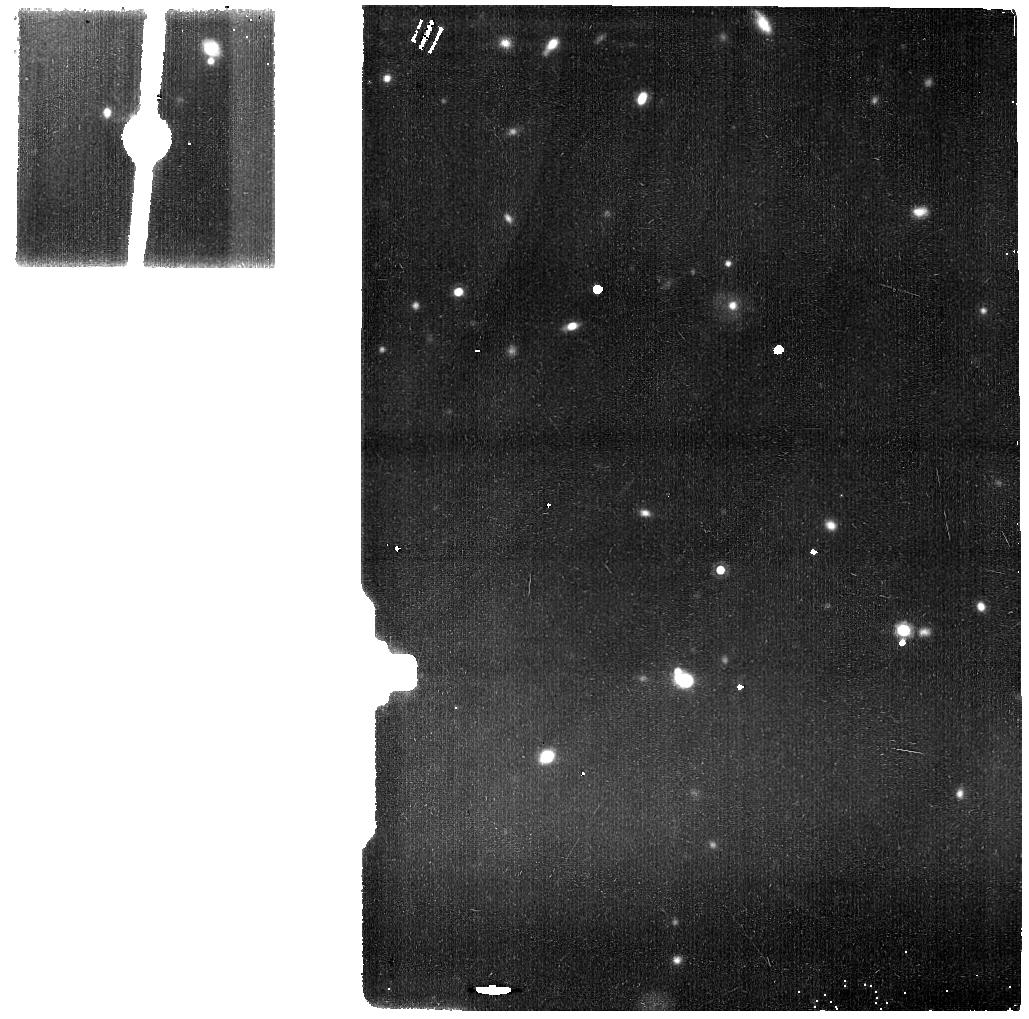
Target: MIRI-SLEW-TO-HOT-TARGET-NORTH. Instrument: MIRI. Filter: F1500W. Exposure: 35 min. Observation ID: jw01521-o002_t002_miri_f1500w

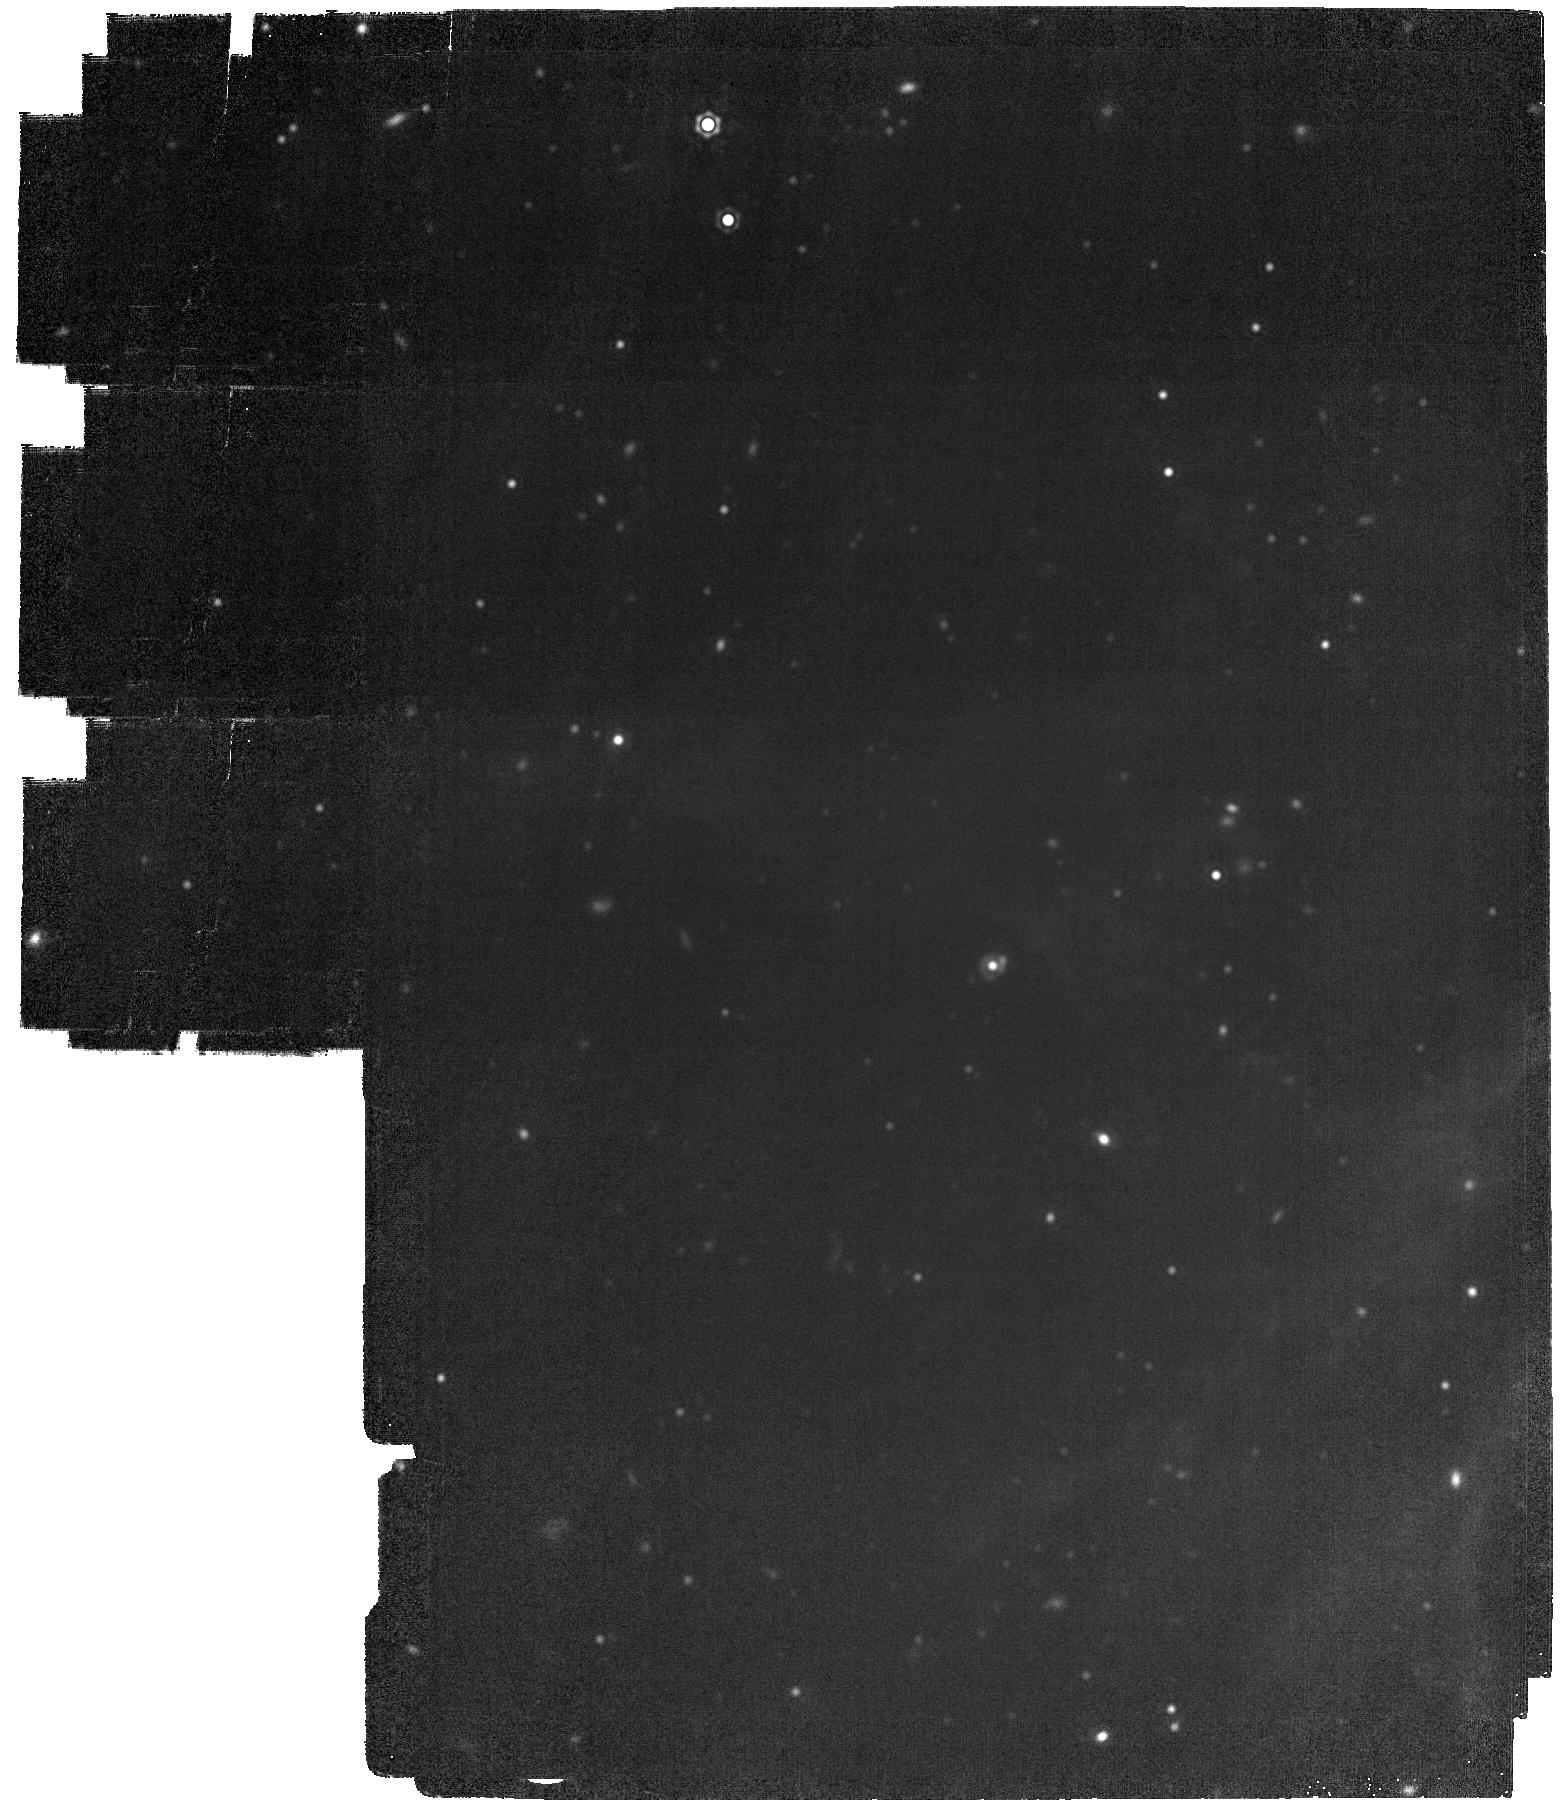
Target: LMC-MIRI-A-IMG. Instrument: MIRI. Filter: F2100W. Exposure: 28 min. Observation ID: jw01521-o001_t001_miri_f2100w

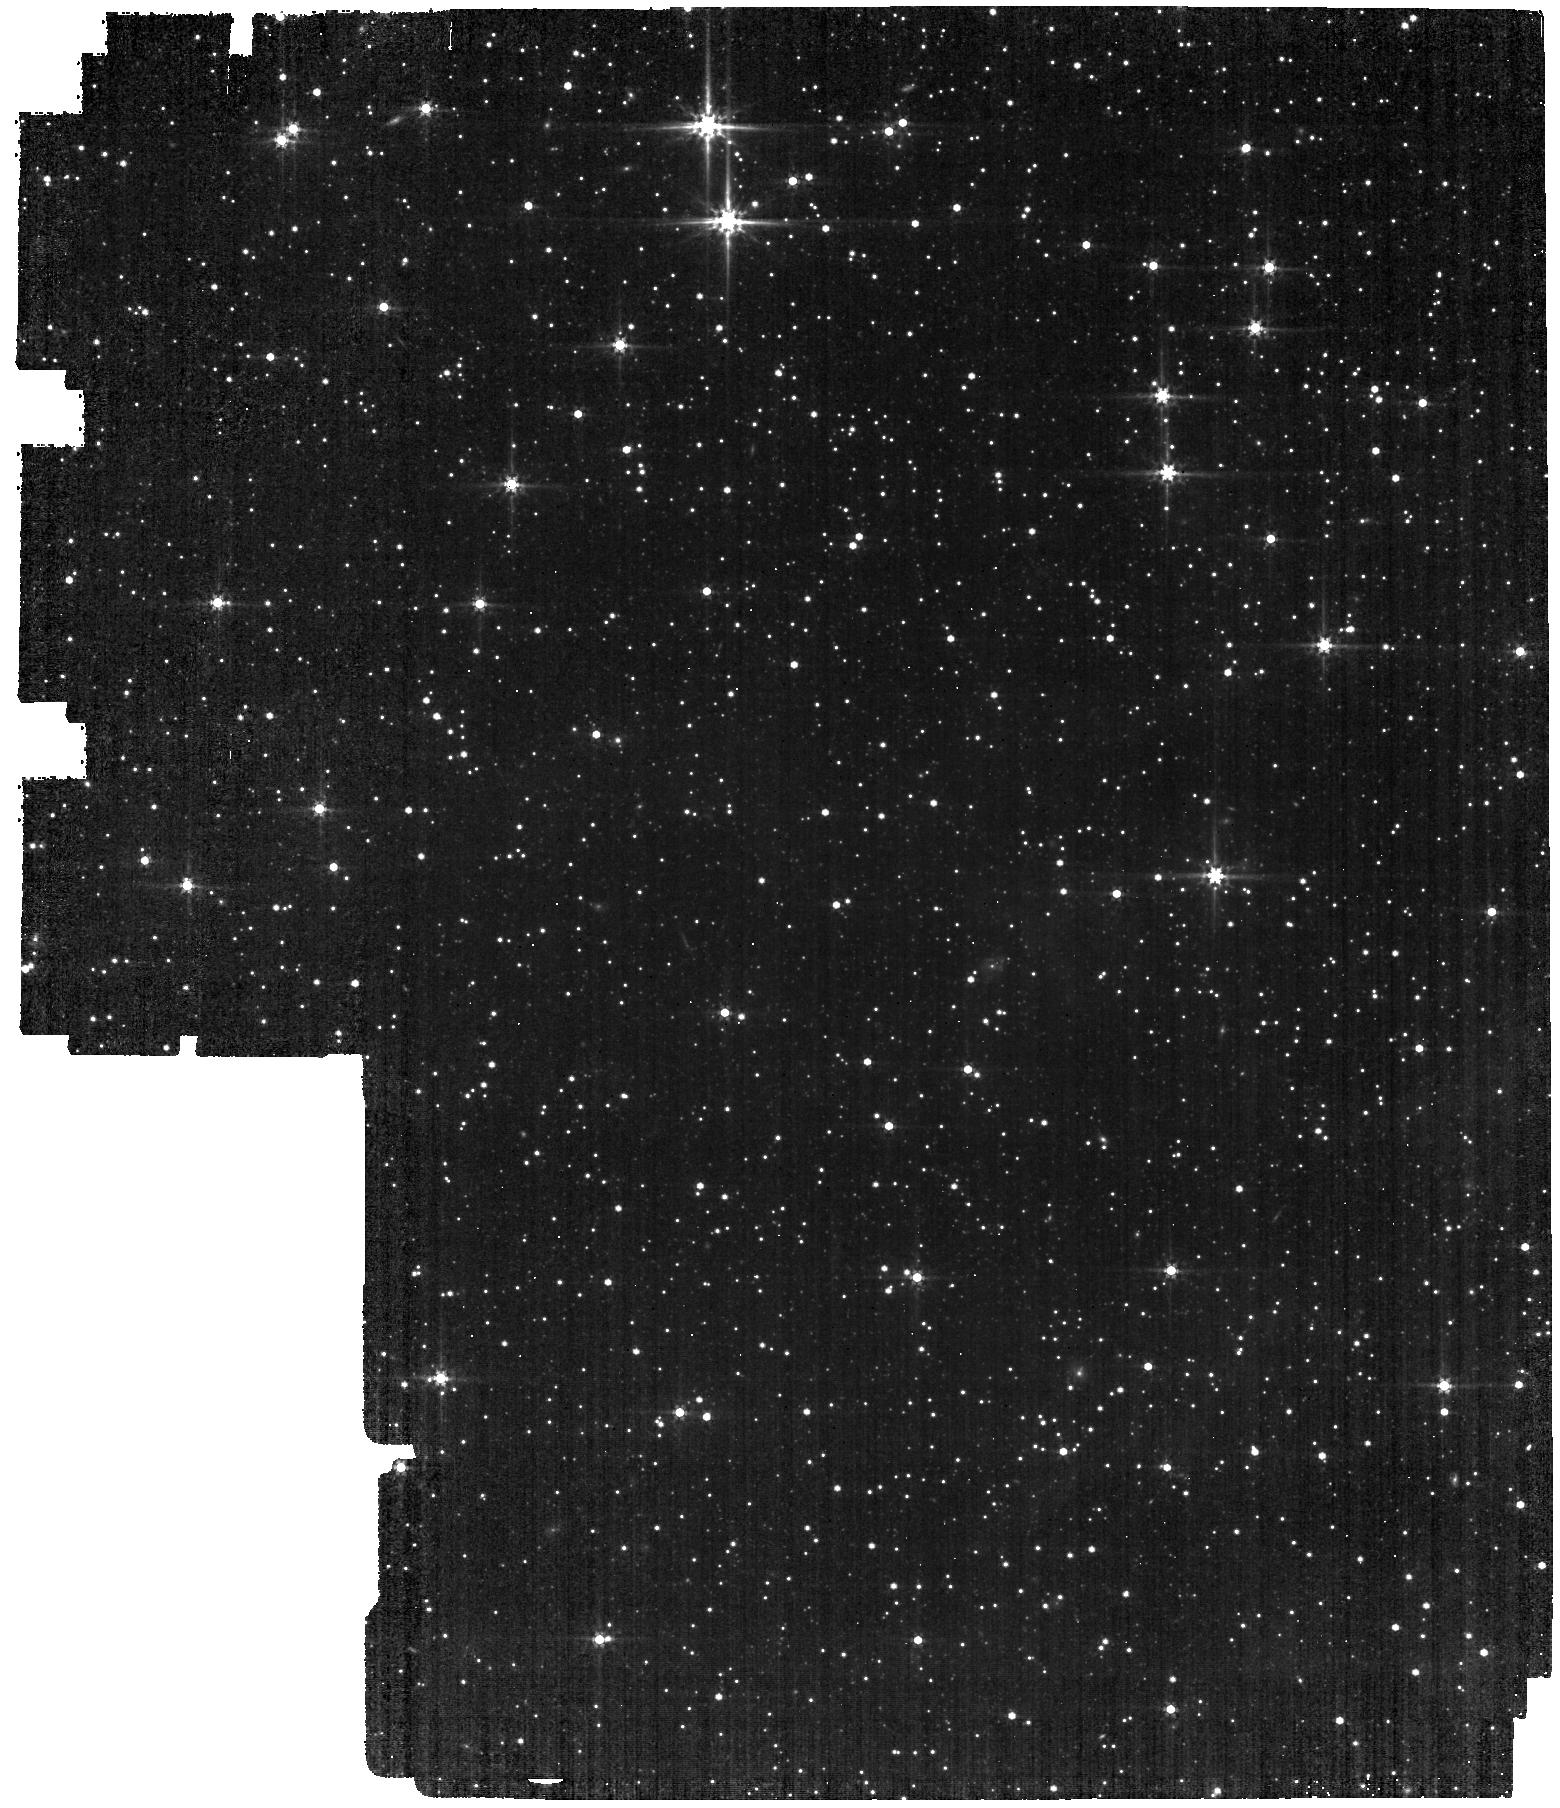
Target: LMC-MIRI-A-IMG. Instrument: MIRI. Filter: F560W. Exposure: 22 min. Observation ID: jw01521-o001_t001_miri_f560w

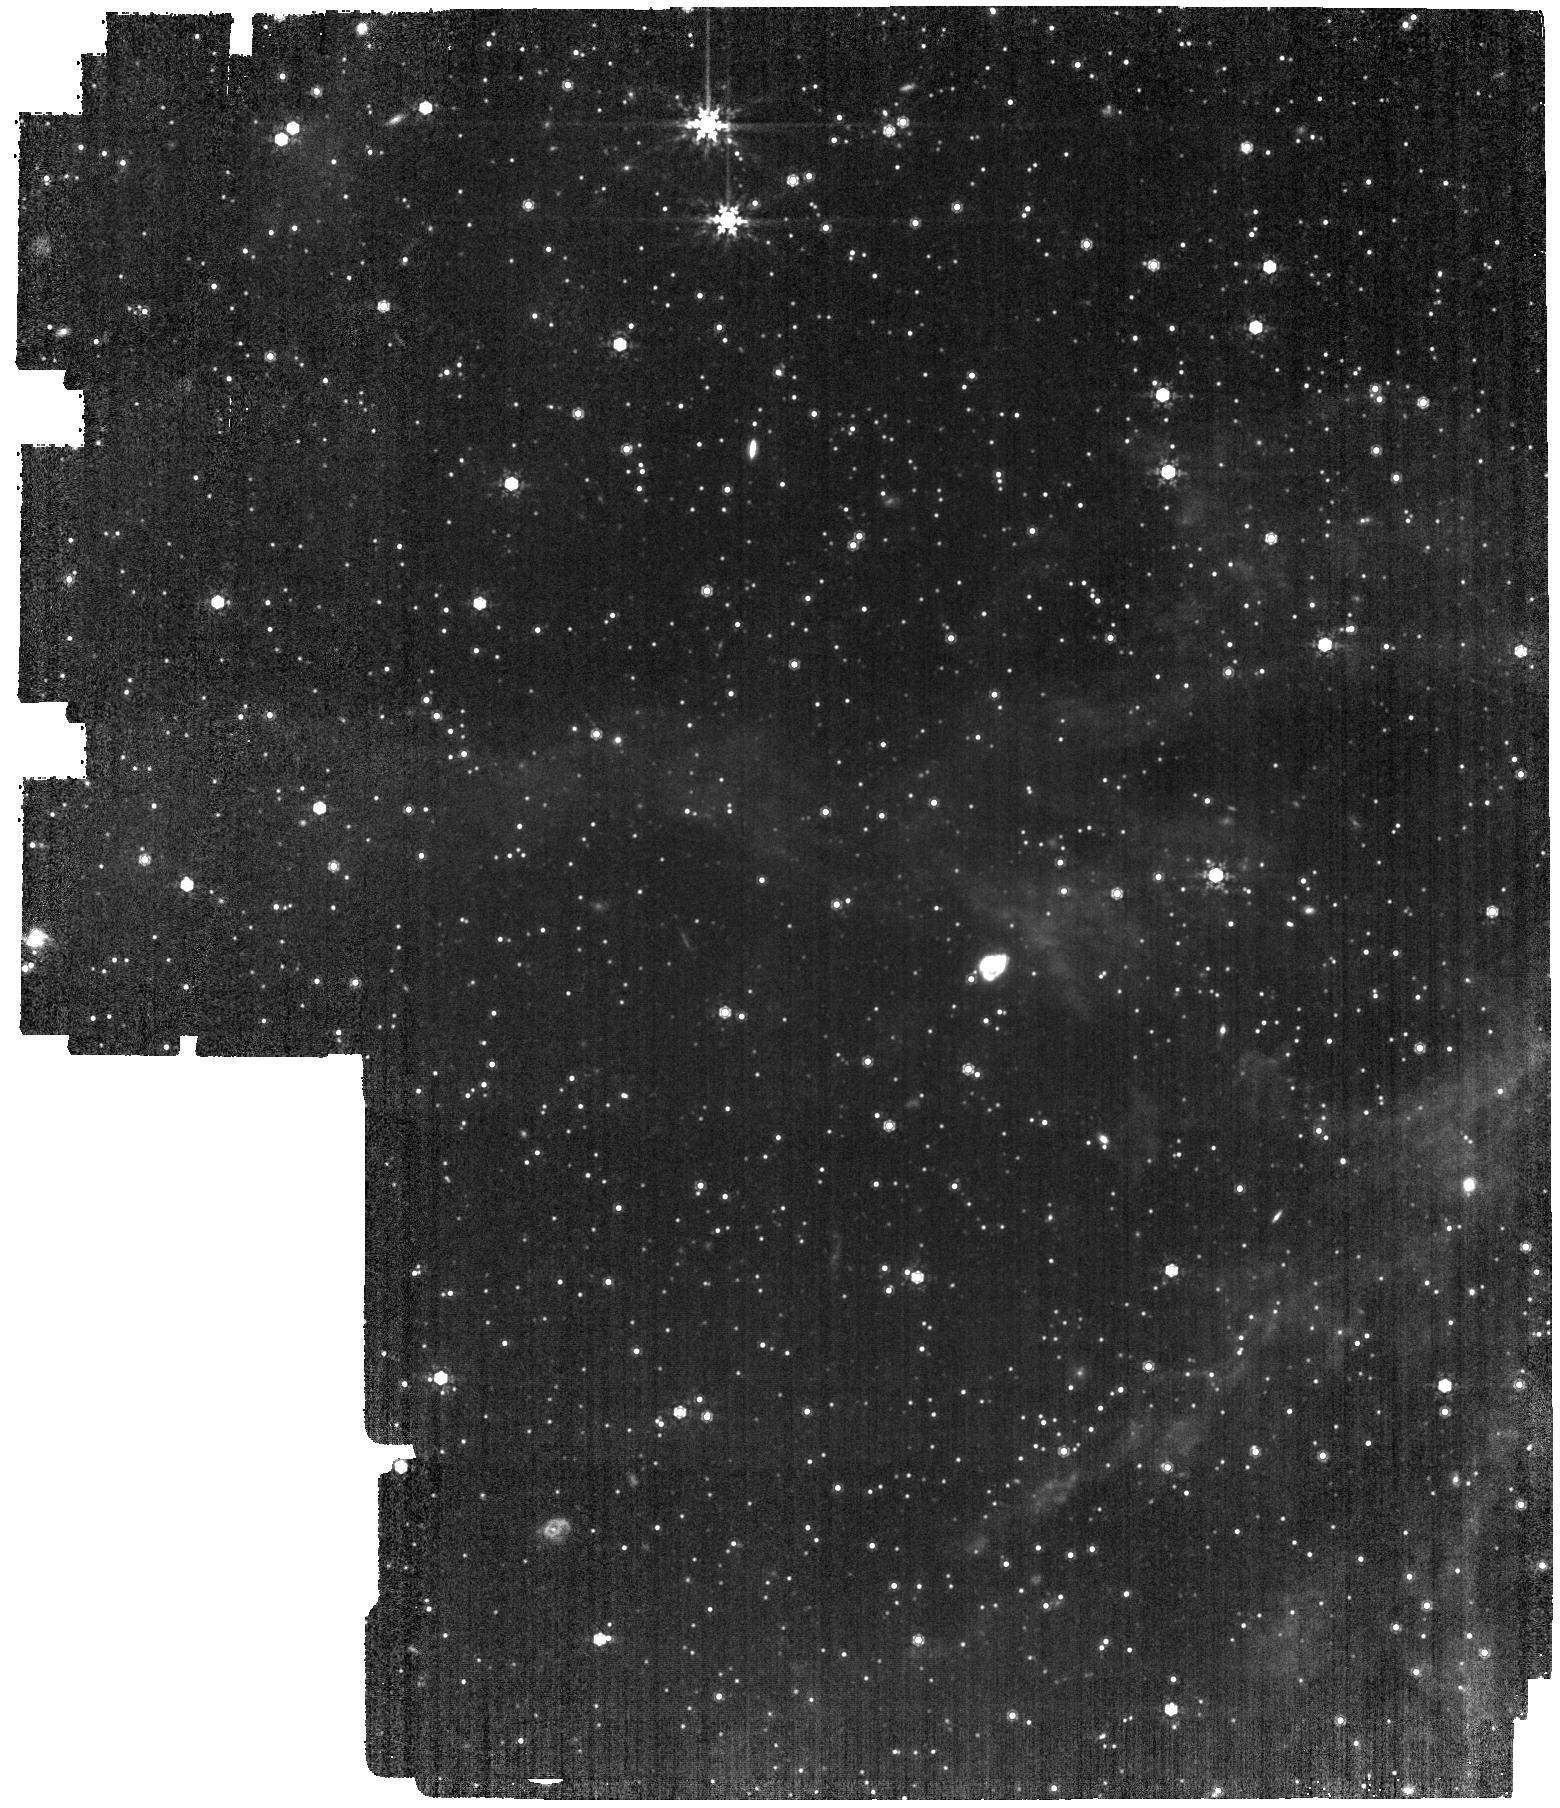
Target: LMC-MIRI-A-IMG. Instrument: MIRI. Filter: F1000W. Exposure: 28 min. Observation ID: jw01521-o001_t001_miri_f1000w

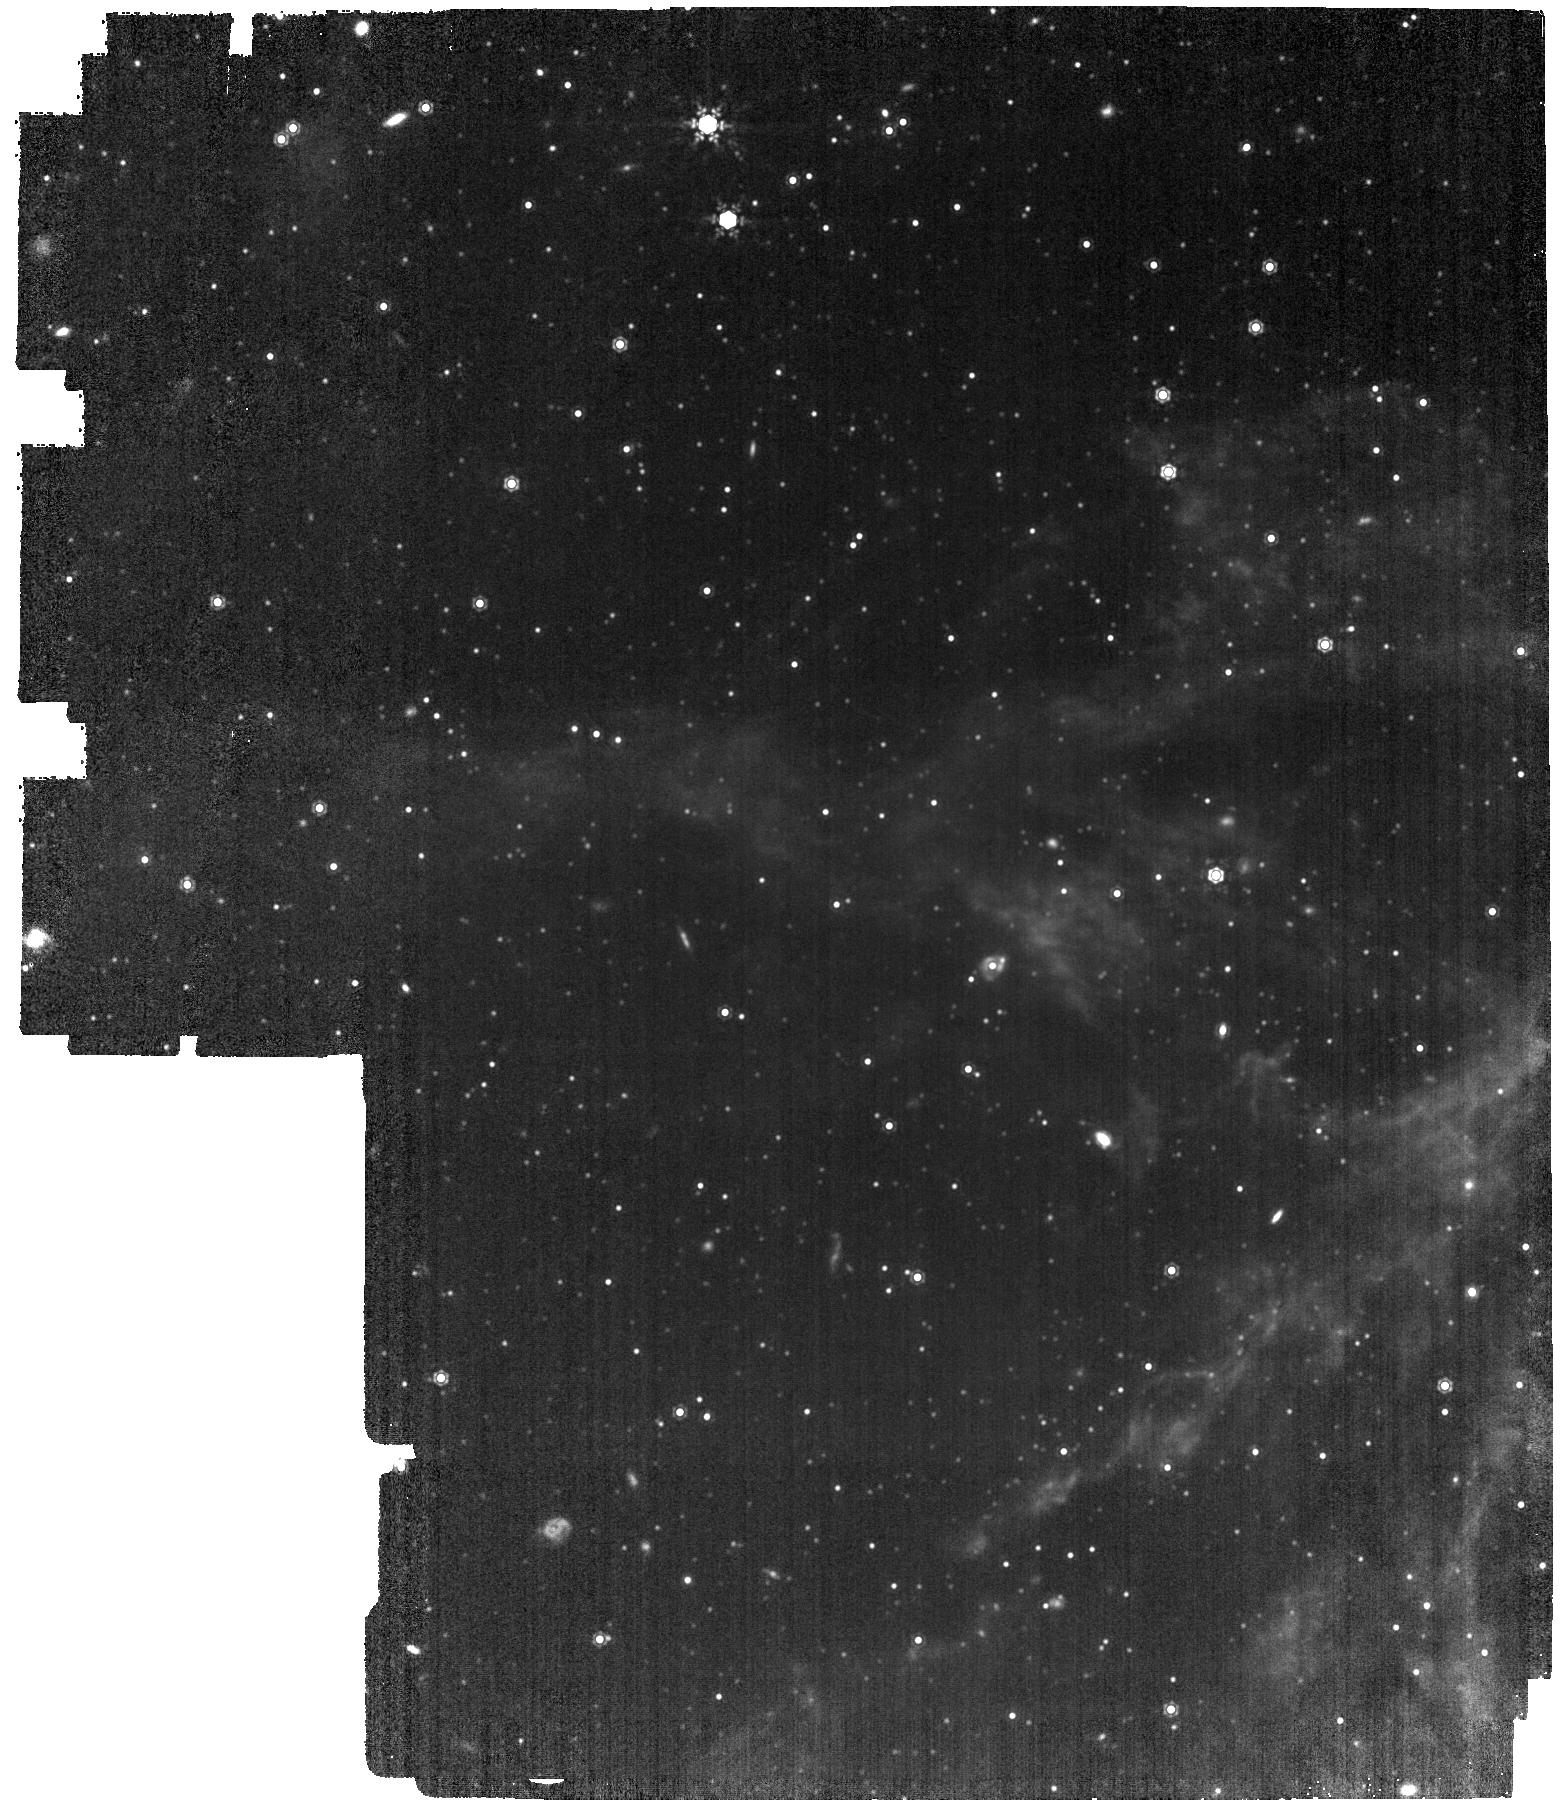
Target: LMC-MIRI-A-IMG. Instrument: MIRI. Filter: F1280W. Exposure: 28 min. Observation ID: jw01521-o001_t001_miri_f1280w

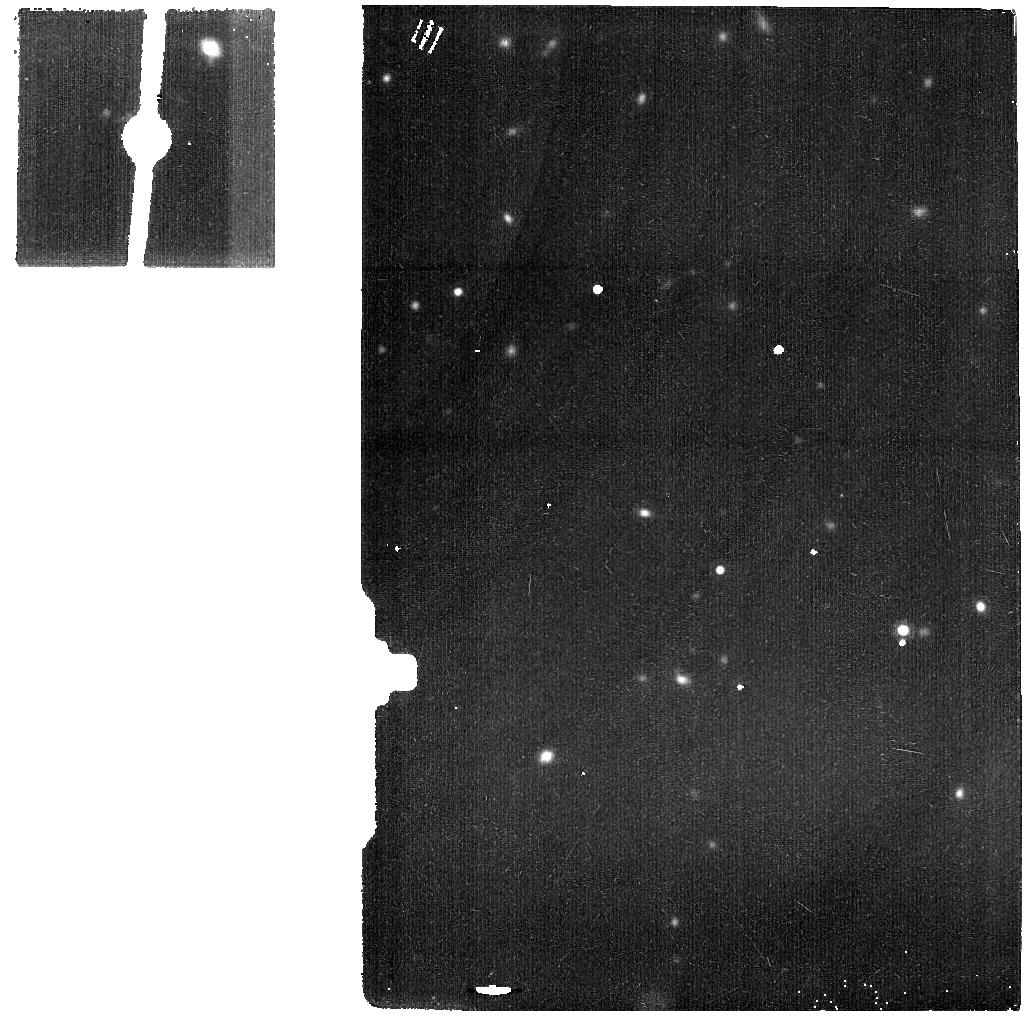
Target: MIRI-SLEW-TO-HOT-TARGET-NORTH. Instrument: MIRI. Filter: F1800W. Exposure: 17 min. Observation ID: jw01521-o002_t002_miri_f1800w

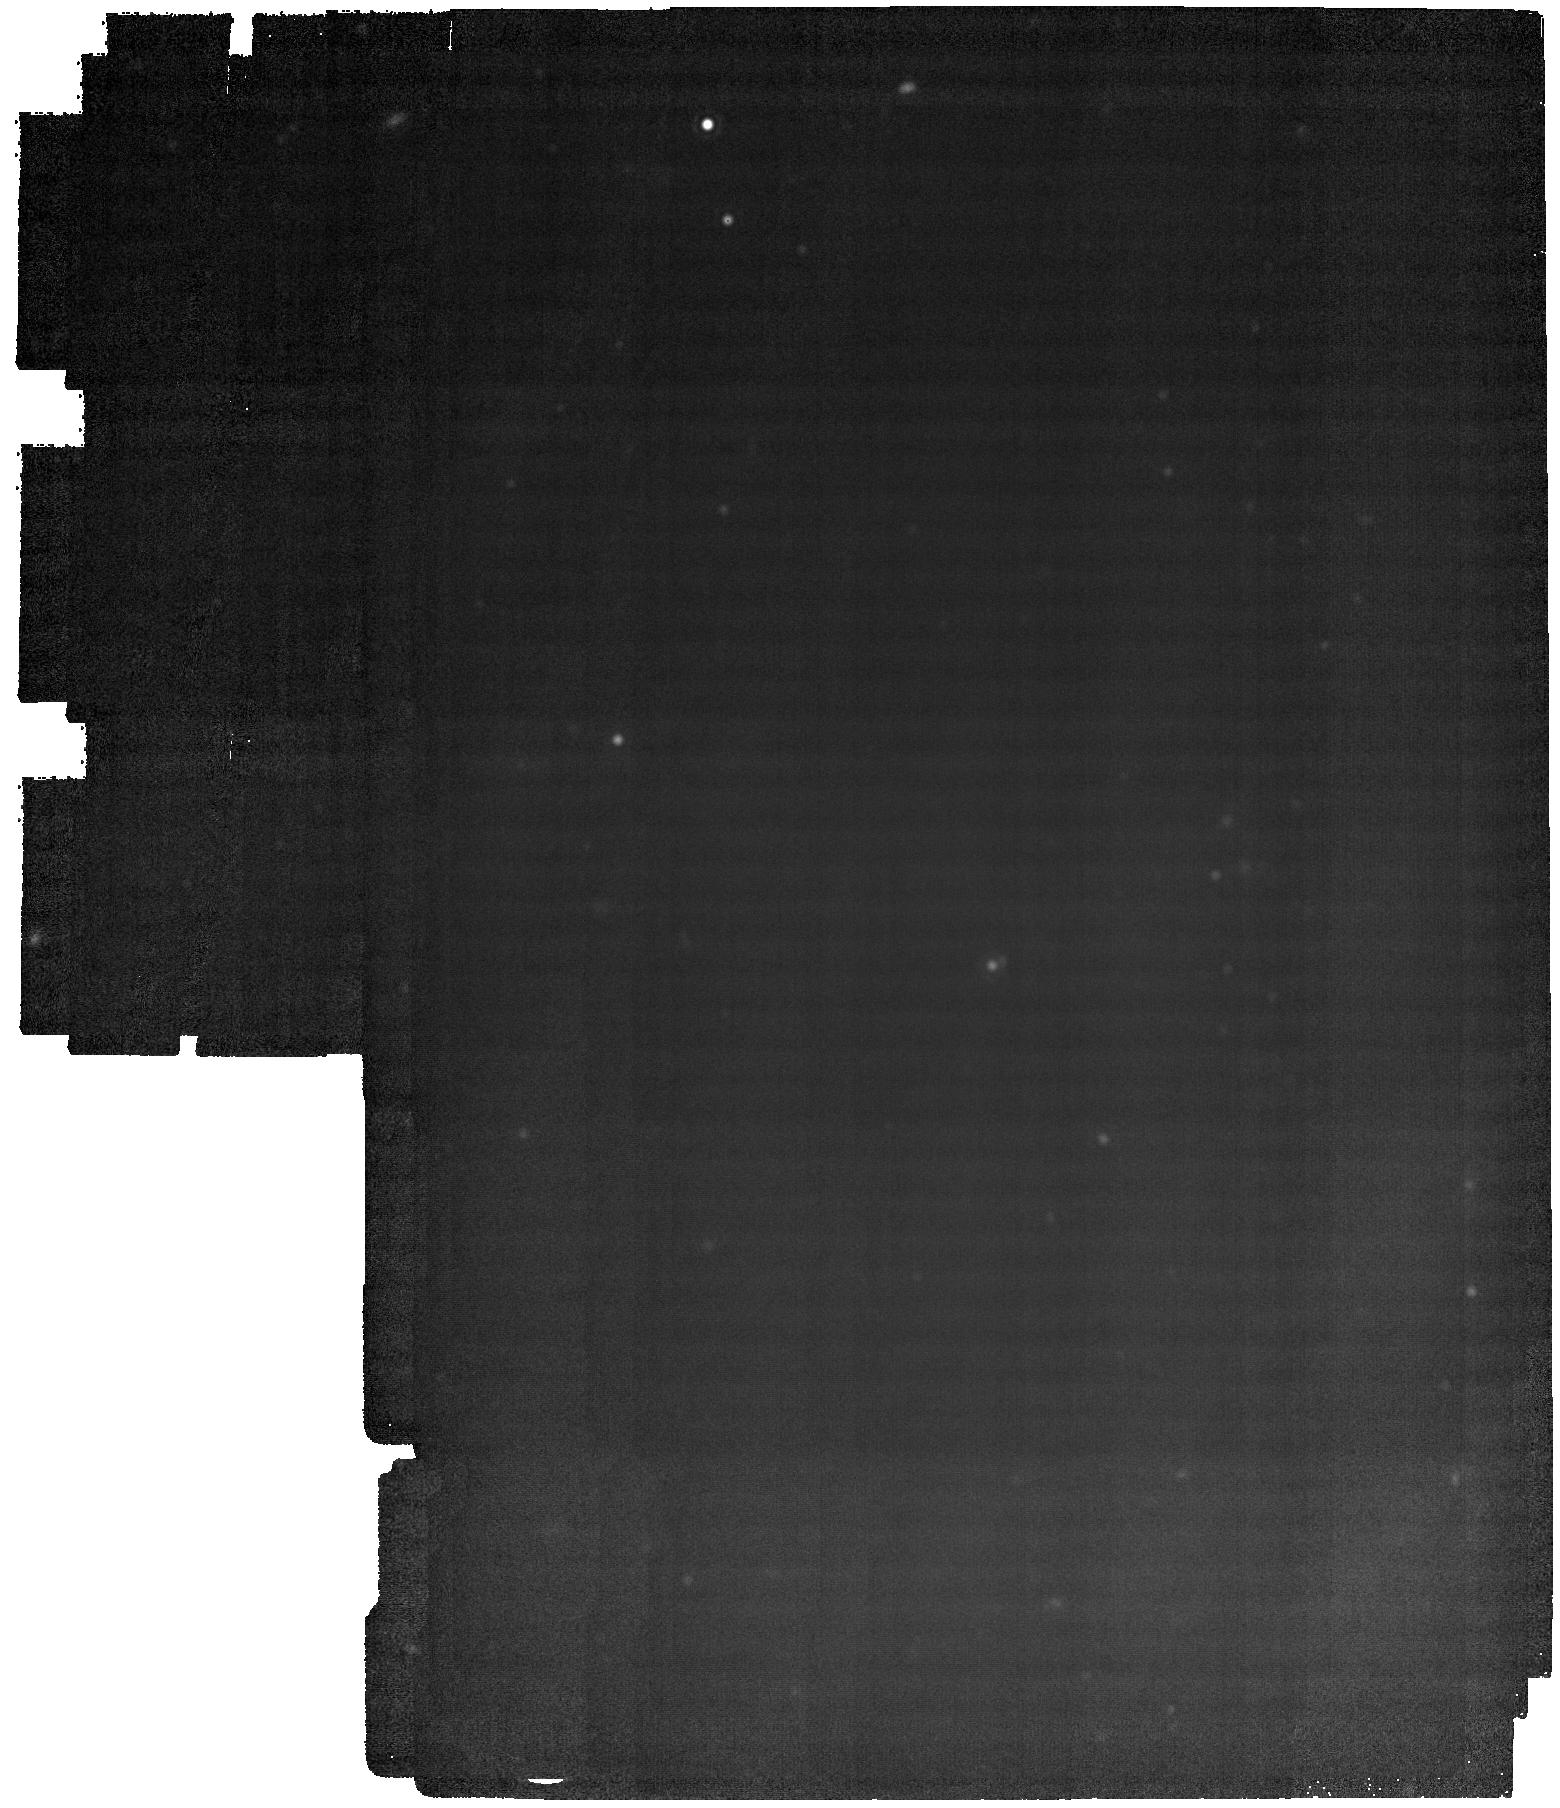
Target: LMC-MIRI-A-IMG. Instrument: MIRI. Filter: F2550W. Exposure: 25 min. Observation ID: jw01521-o001_t001_miri_f2550w

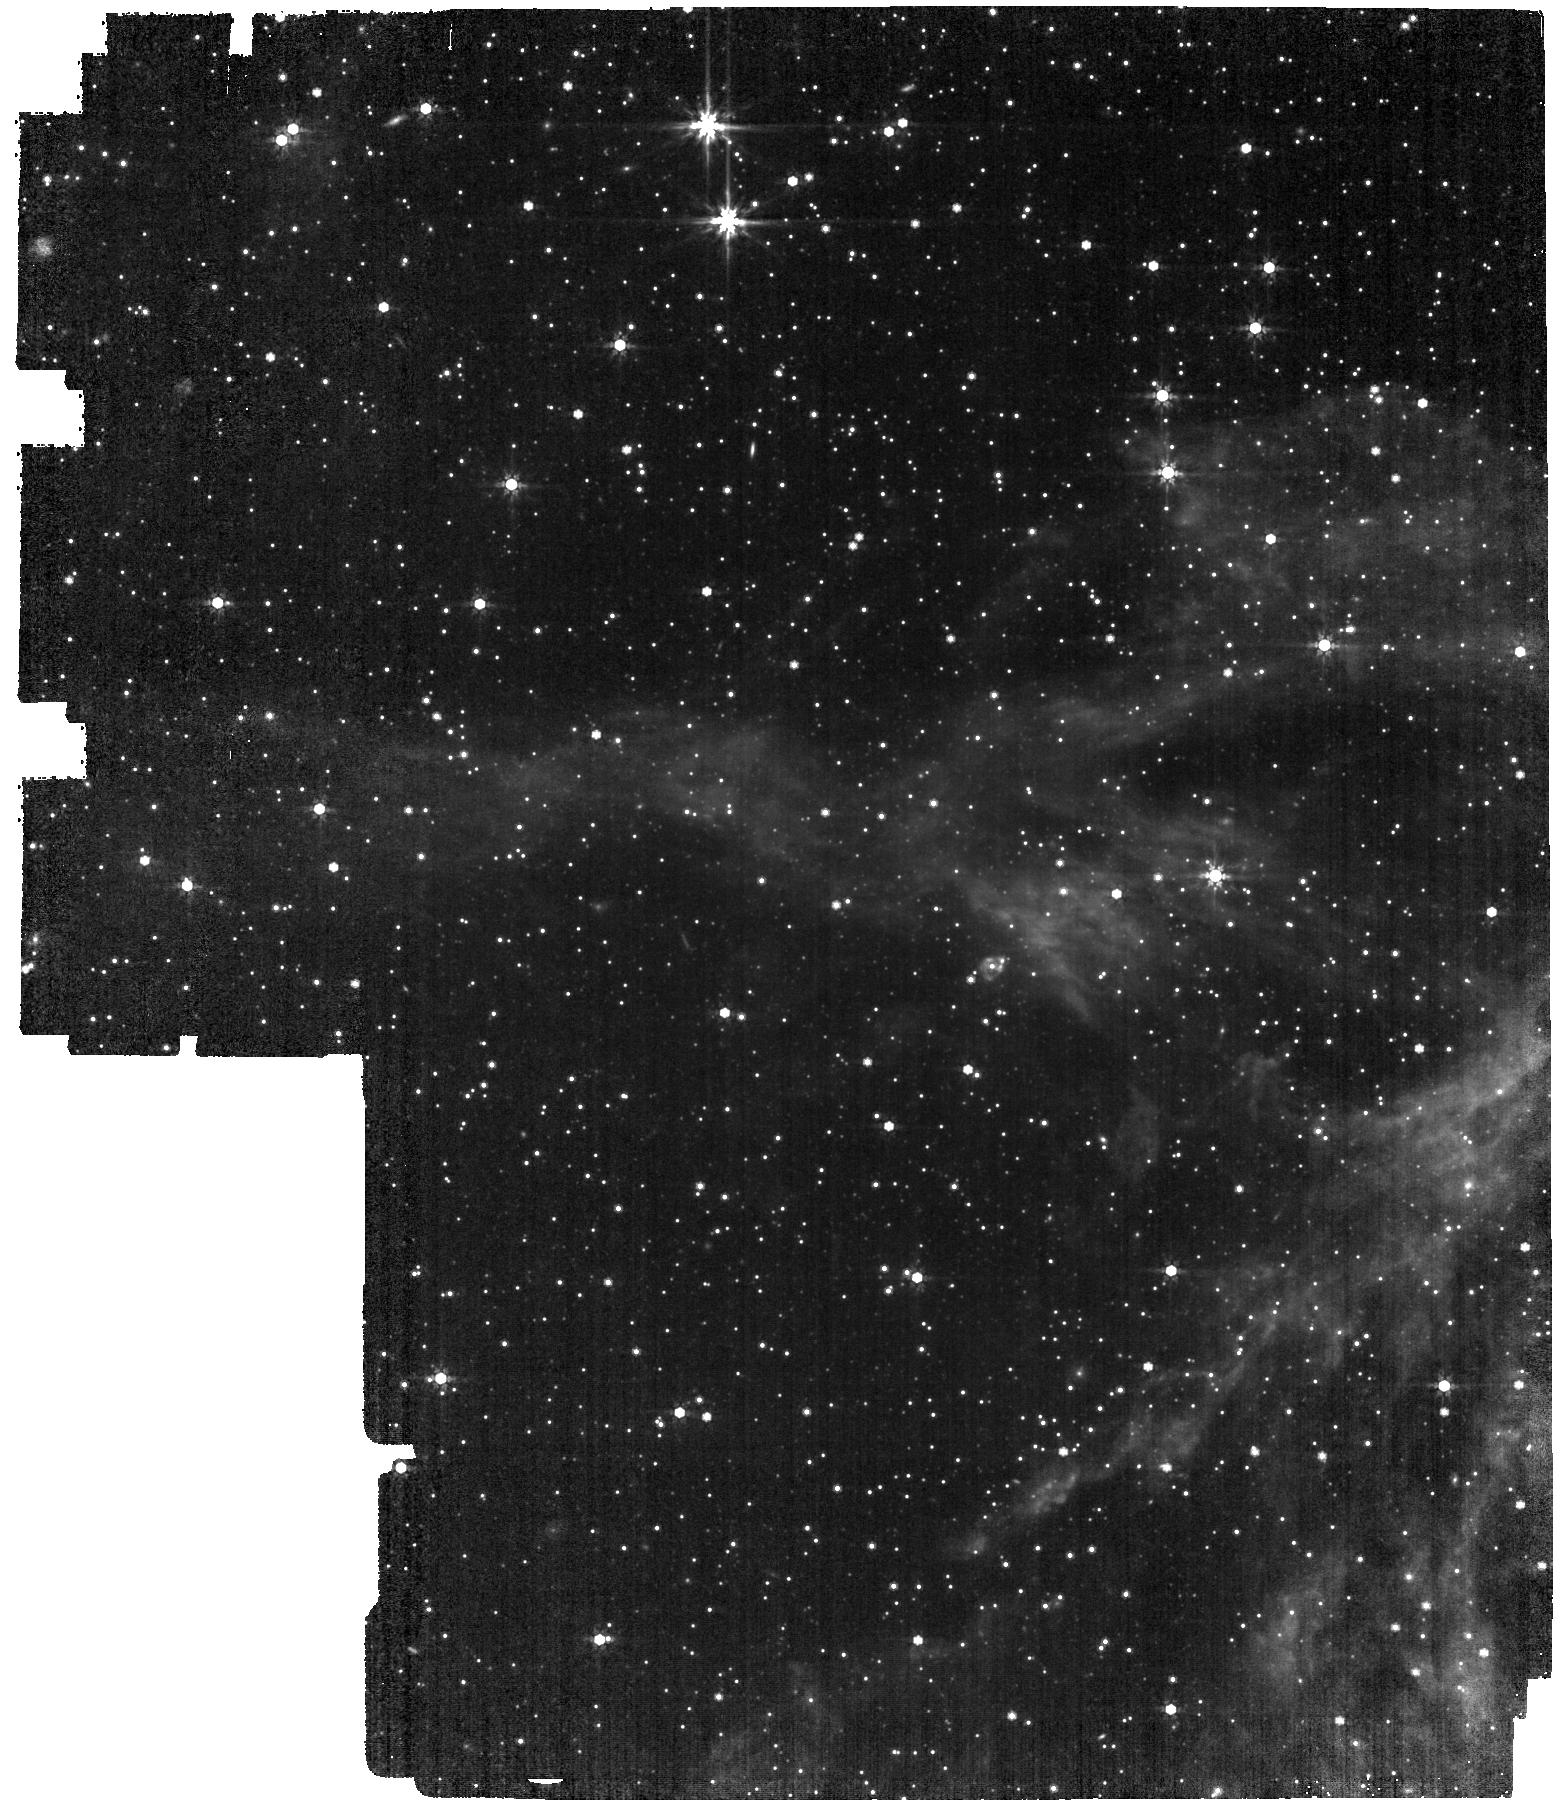
Target: LMC-MIRI-A-IMG. Instrument: MIRI. Filter: F770W. Exposure: 22 min. Observation ID: jw01521-o001_t001_miri_f770w

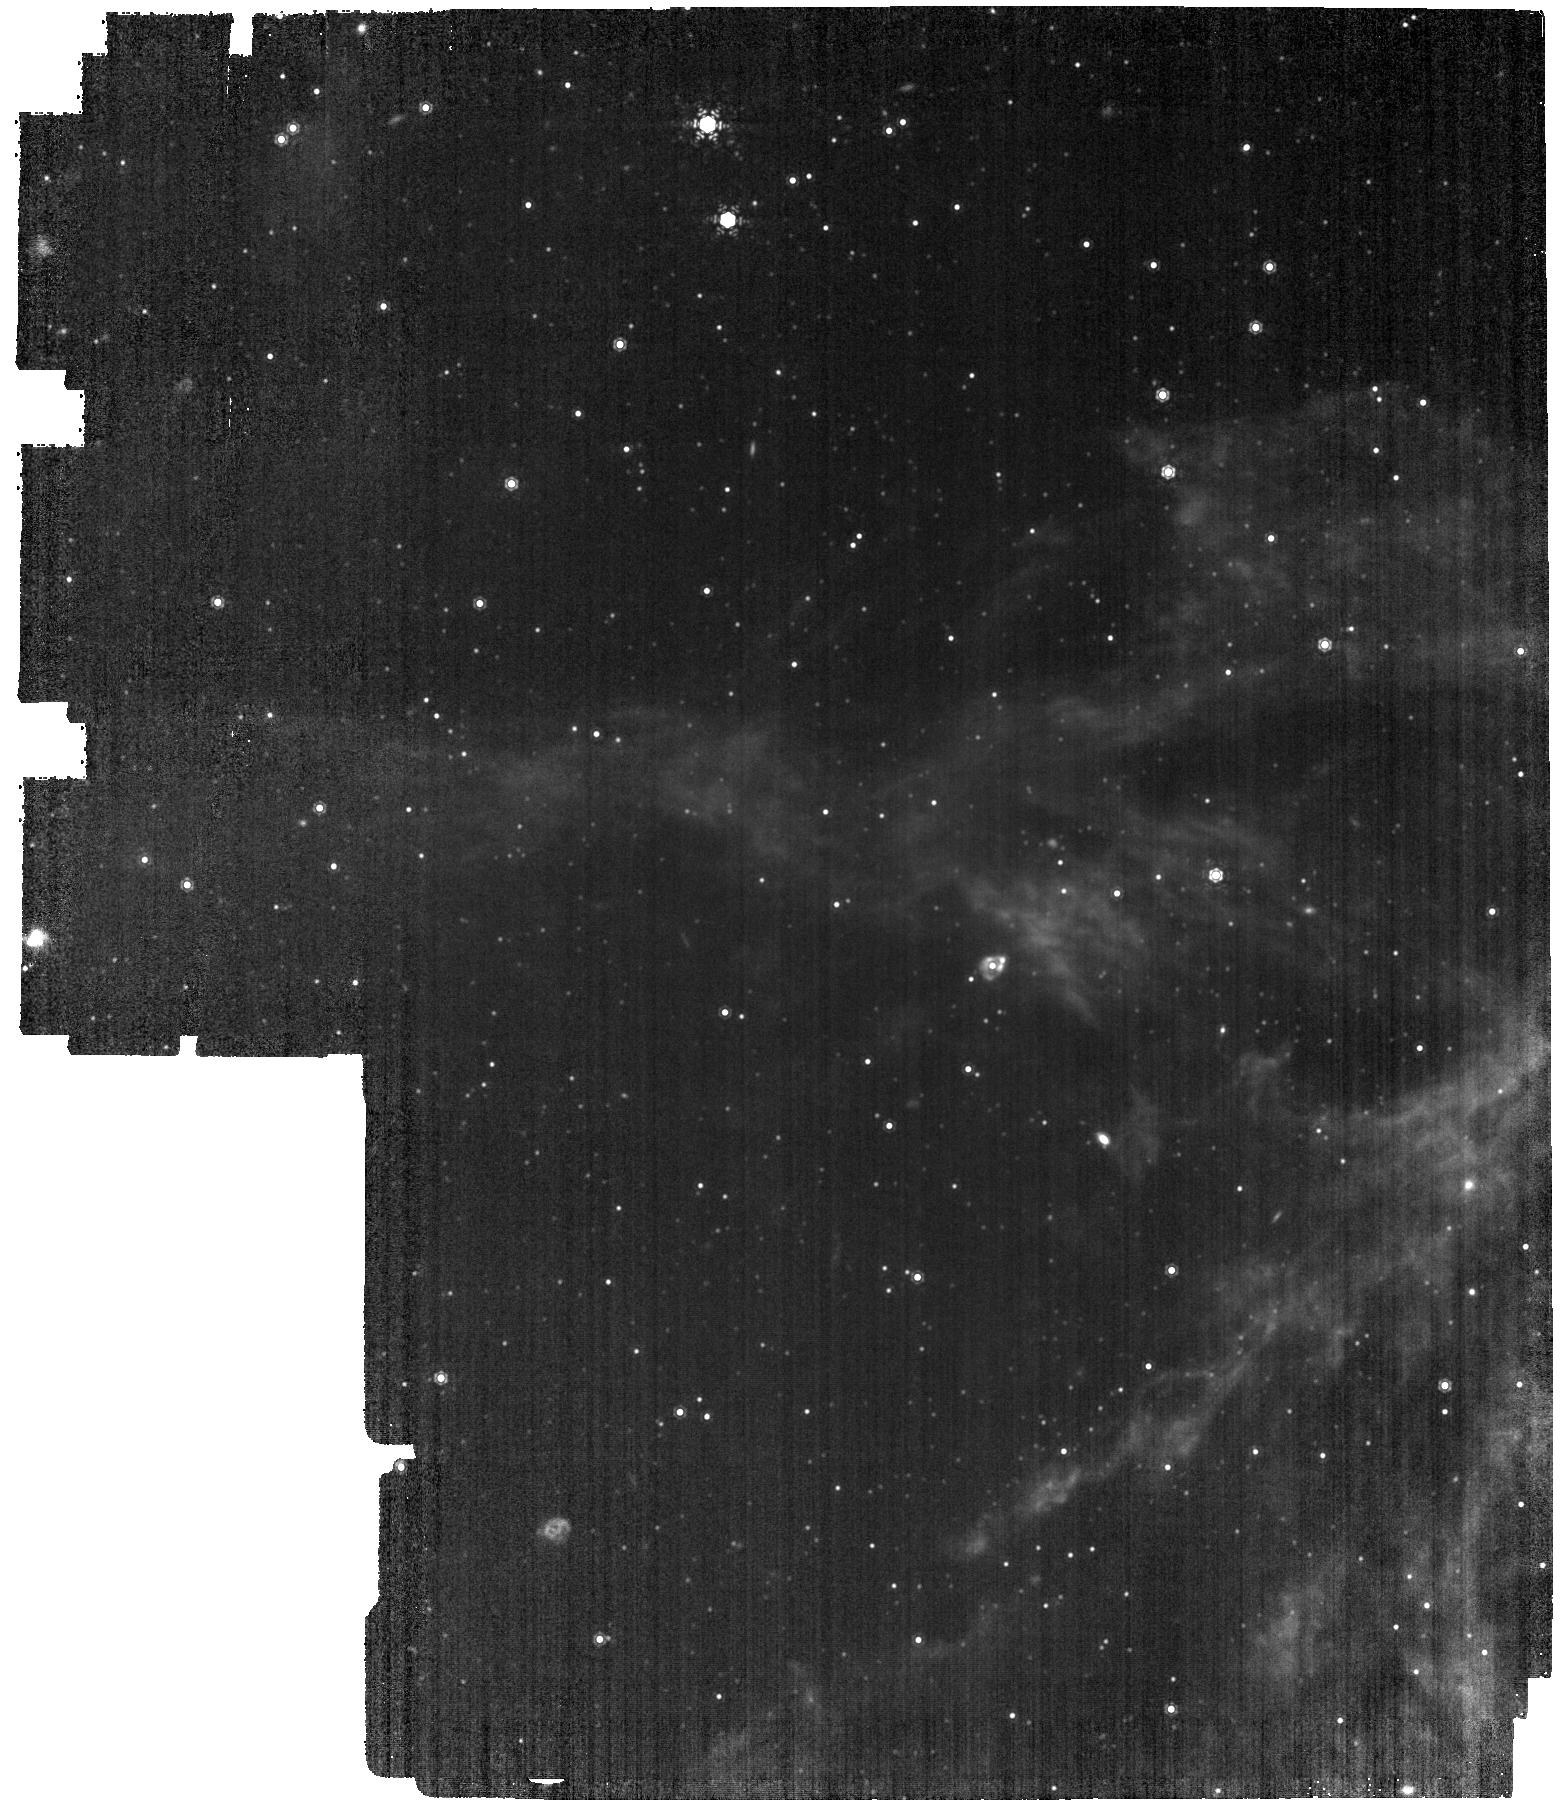
Target: LMC-MIRI-A-IMG. Instrument: MIRI. Filter: F1130W. Exposure: 28 min. Observation ID: jw01521-o001_t001_miri_f1130w

Imaging External Flatfield (PI: Garcia Marin, Macarena)

This activity will obtain external flat fields at low spatial frequencies (L-flats) for the MIRI imager. It builds on the commissioning activity CAR-MIRI-053. We will use the “thousand-points-of-light” technique to measure the L-flats by observing the LMC astrometric field with a dither pattern designed to sample the same stars in multiple positions on the detector. The data obtained in this activity will also be used to monitor geometric distortion and boresight offset corrections (CAL-MIRI-016). These data will also help monitor the shape of the core of the PSF across the detector (CAL-MIRI-014). This activity will be executed once in Cycle 1 in month 3, so that it occurs relatively early in Cycle 1 but still provides a reasonable temporal baseline from the related activity during commissioning. This calibration program is provisional and may change in response to system developments and the final science program.